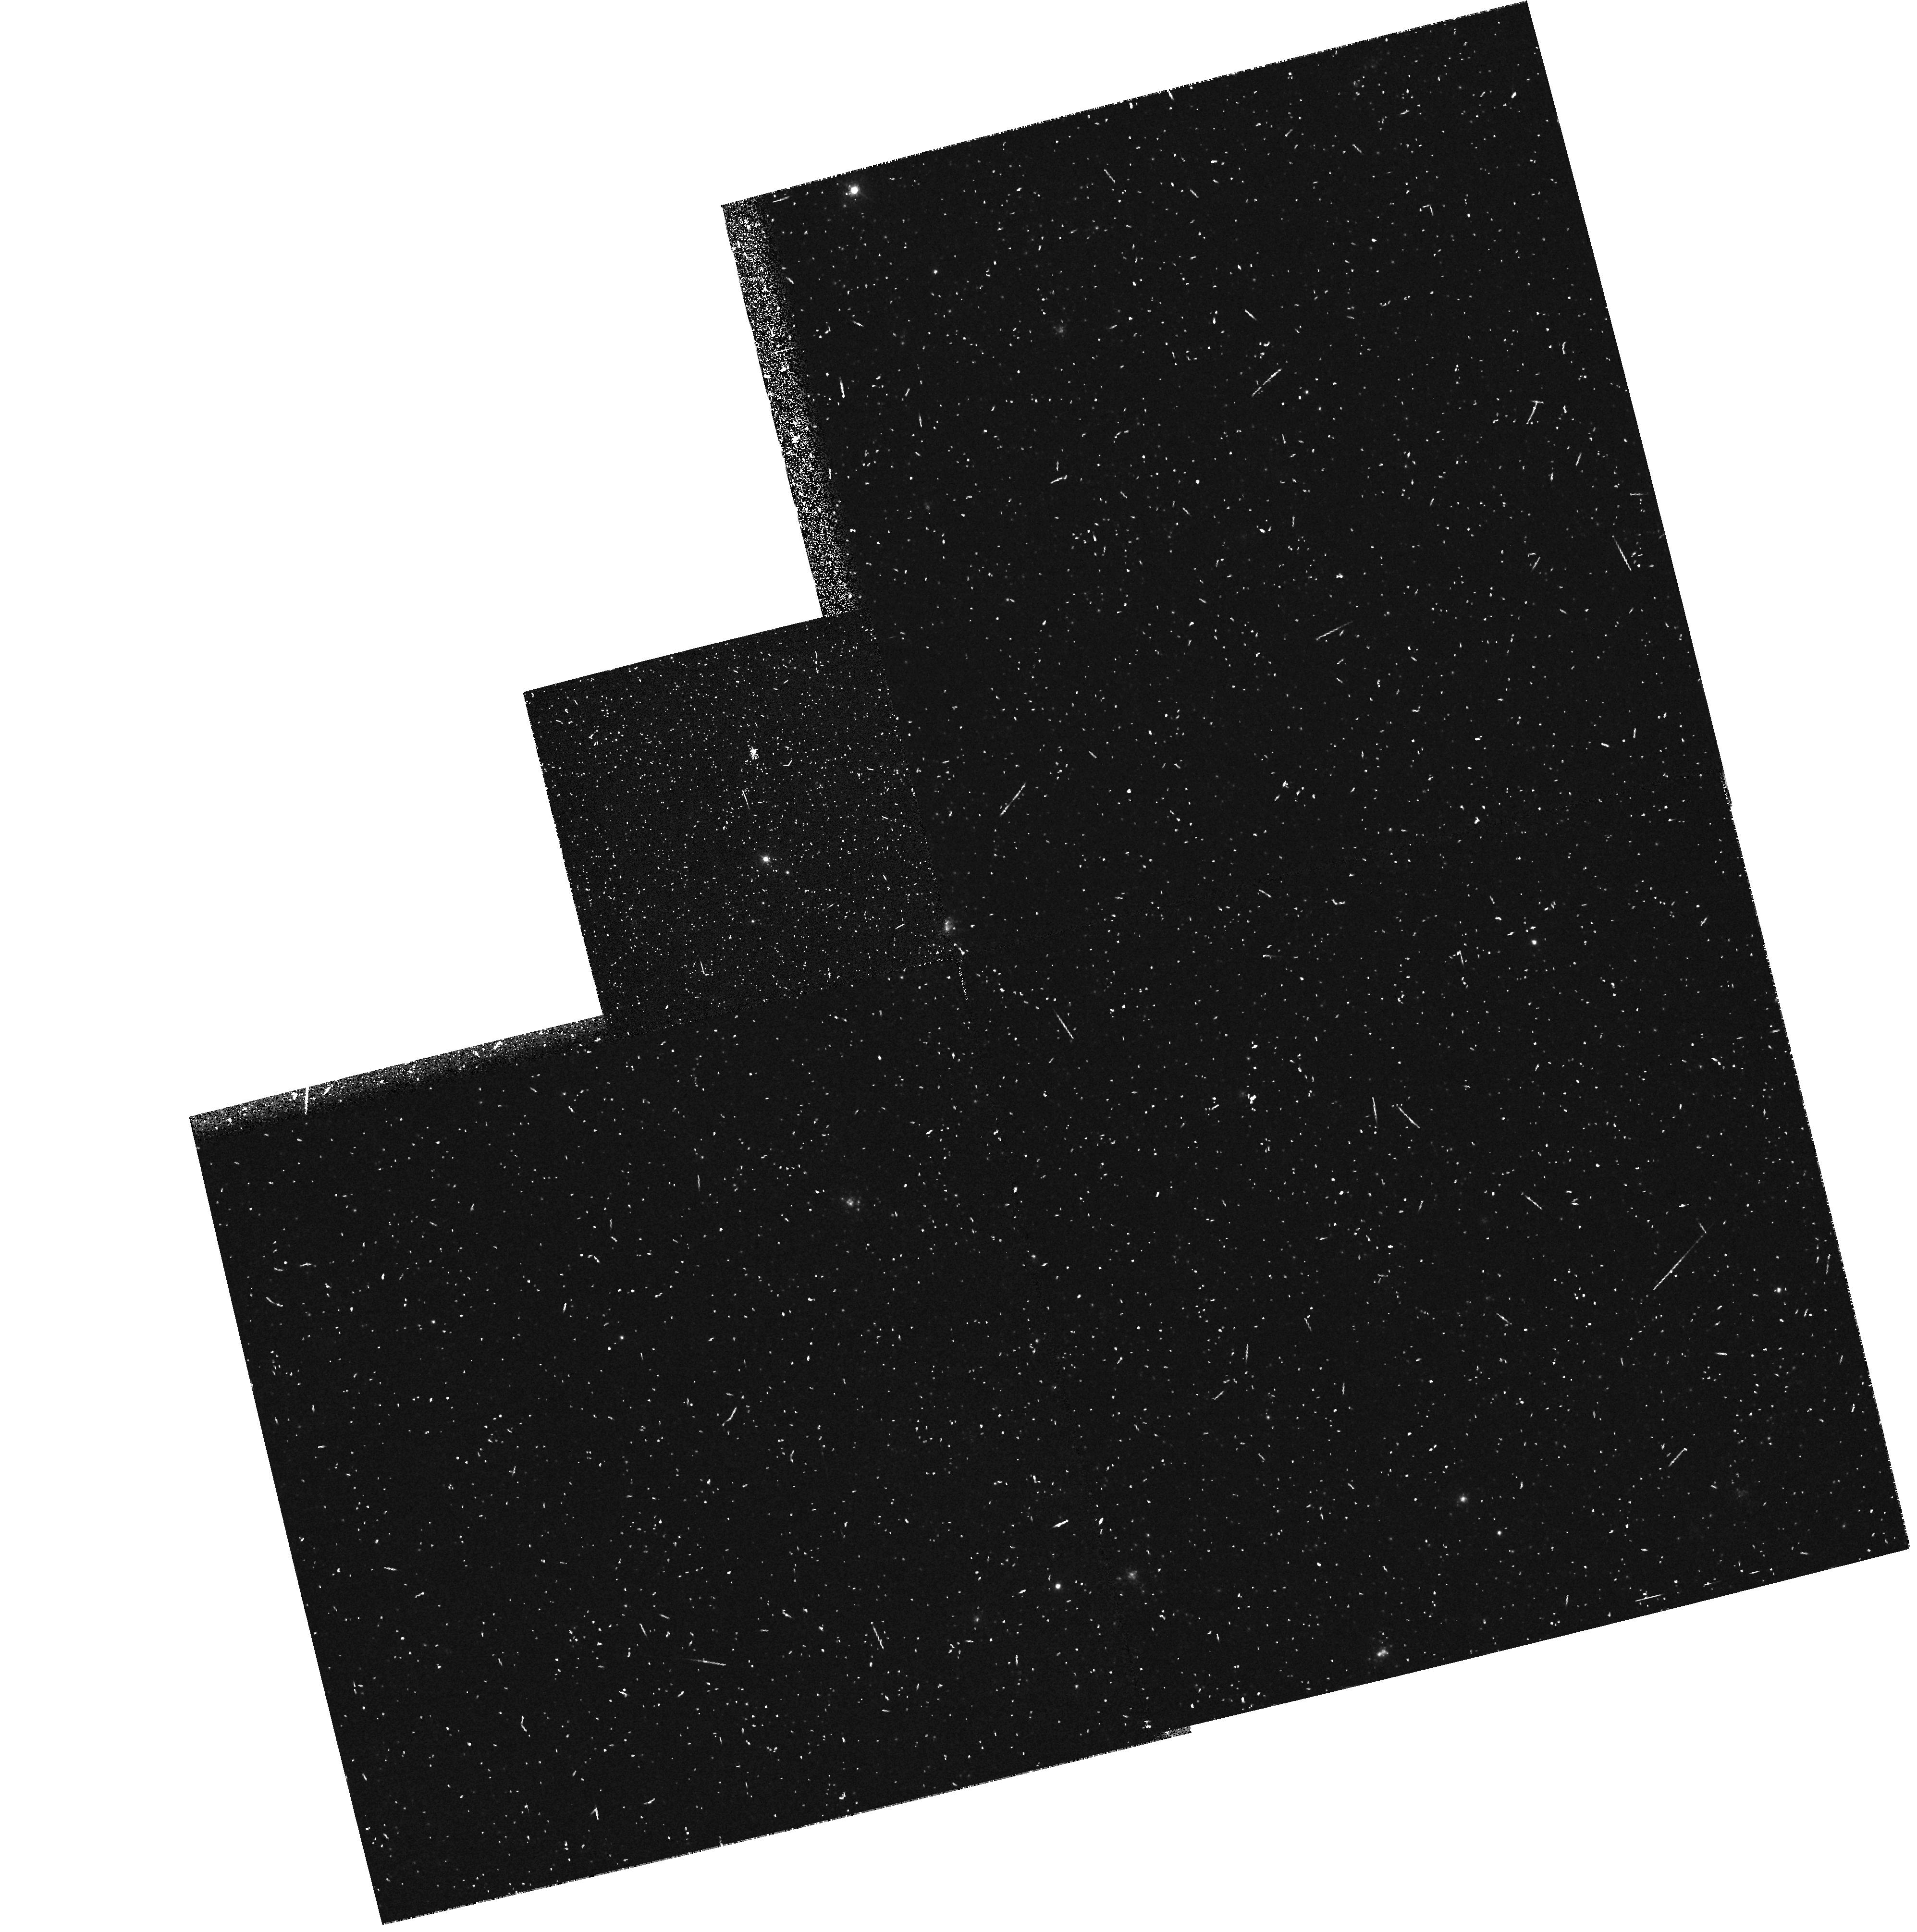
Target: M31-OB78-WR2-FIELD
Instrument: WFPC2/PC
Filter: F439W
Exposure: 10 min
Observation ID: hst_6038_07_wfpc2_pc_f439w_u2ye07

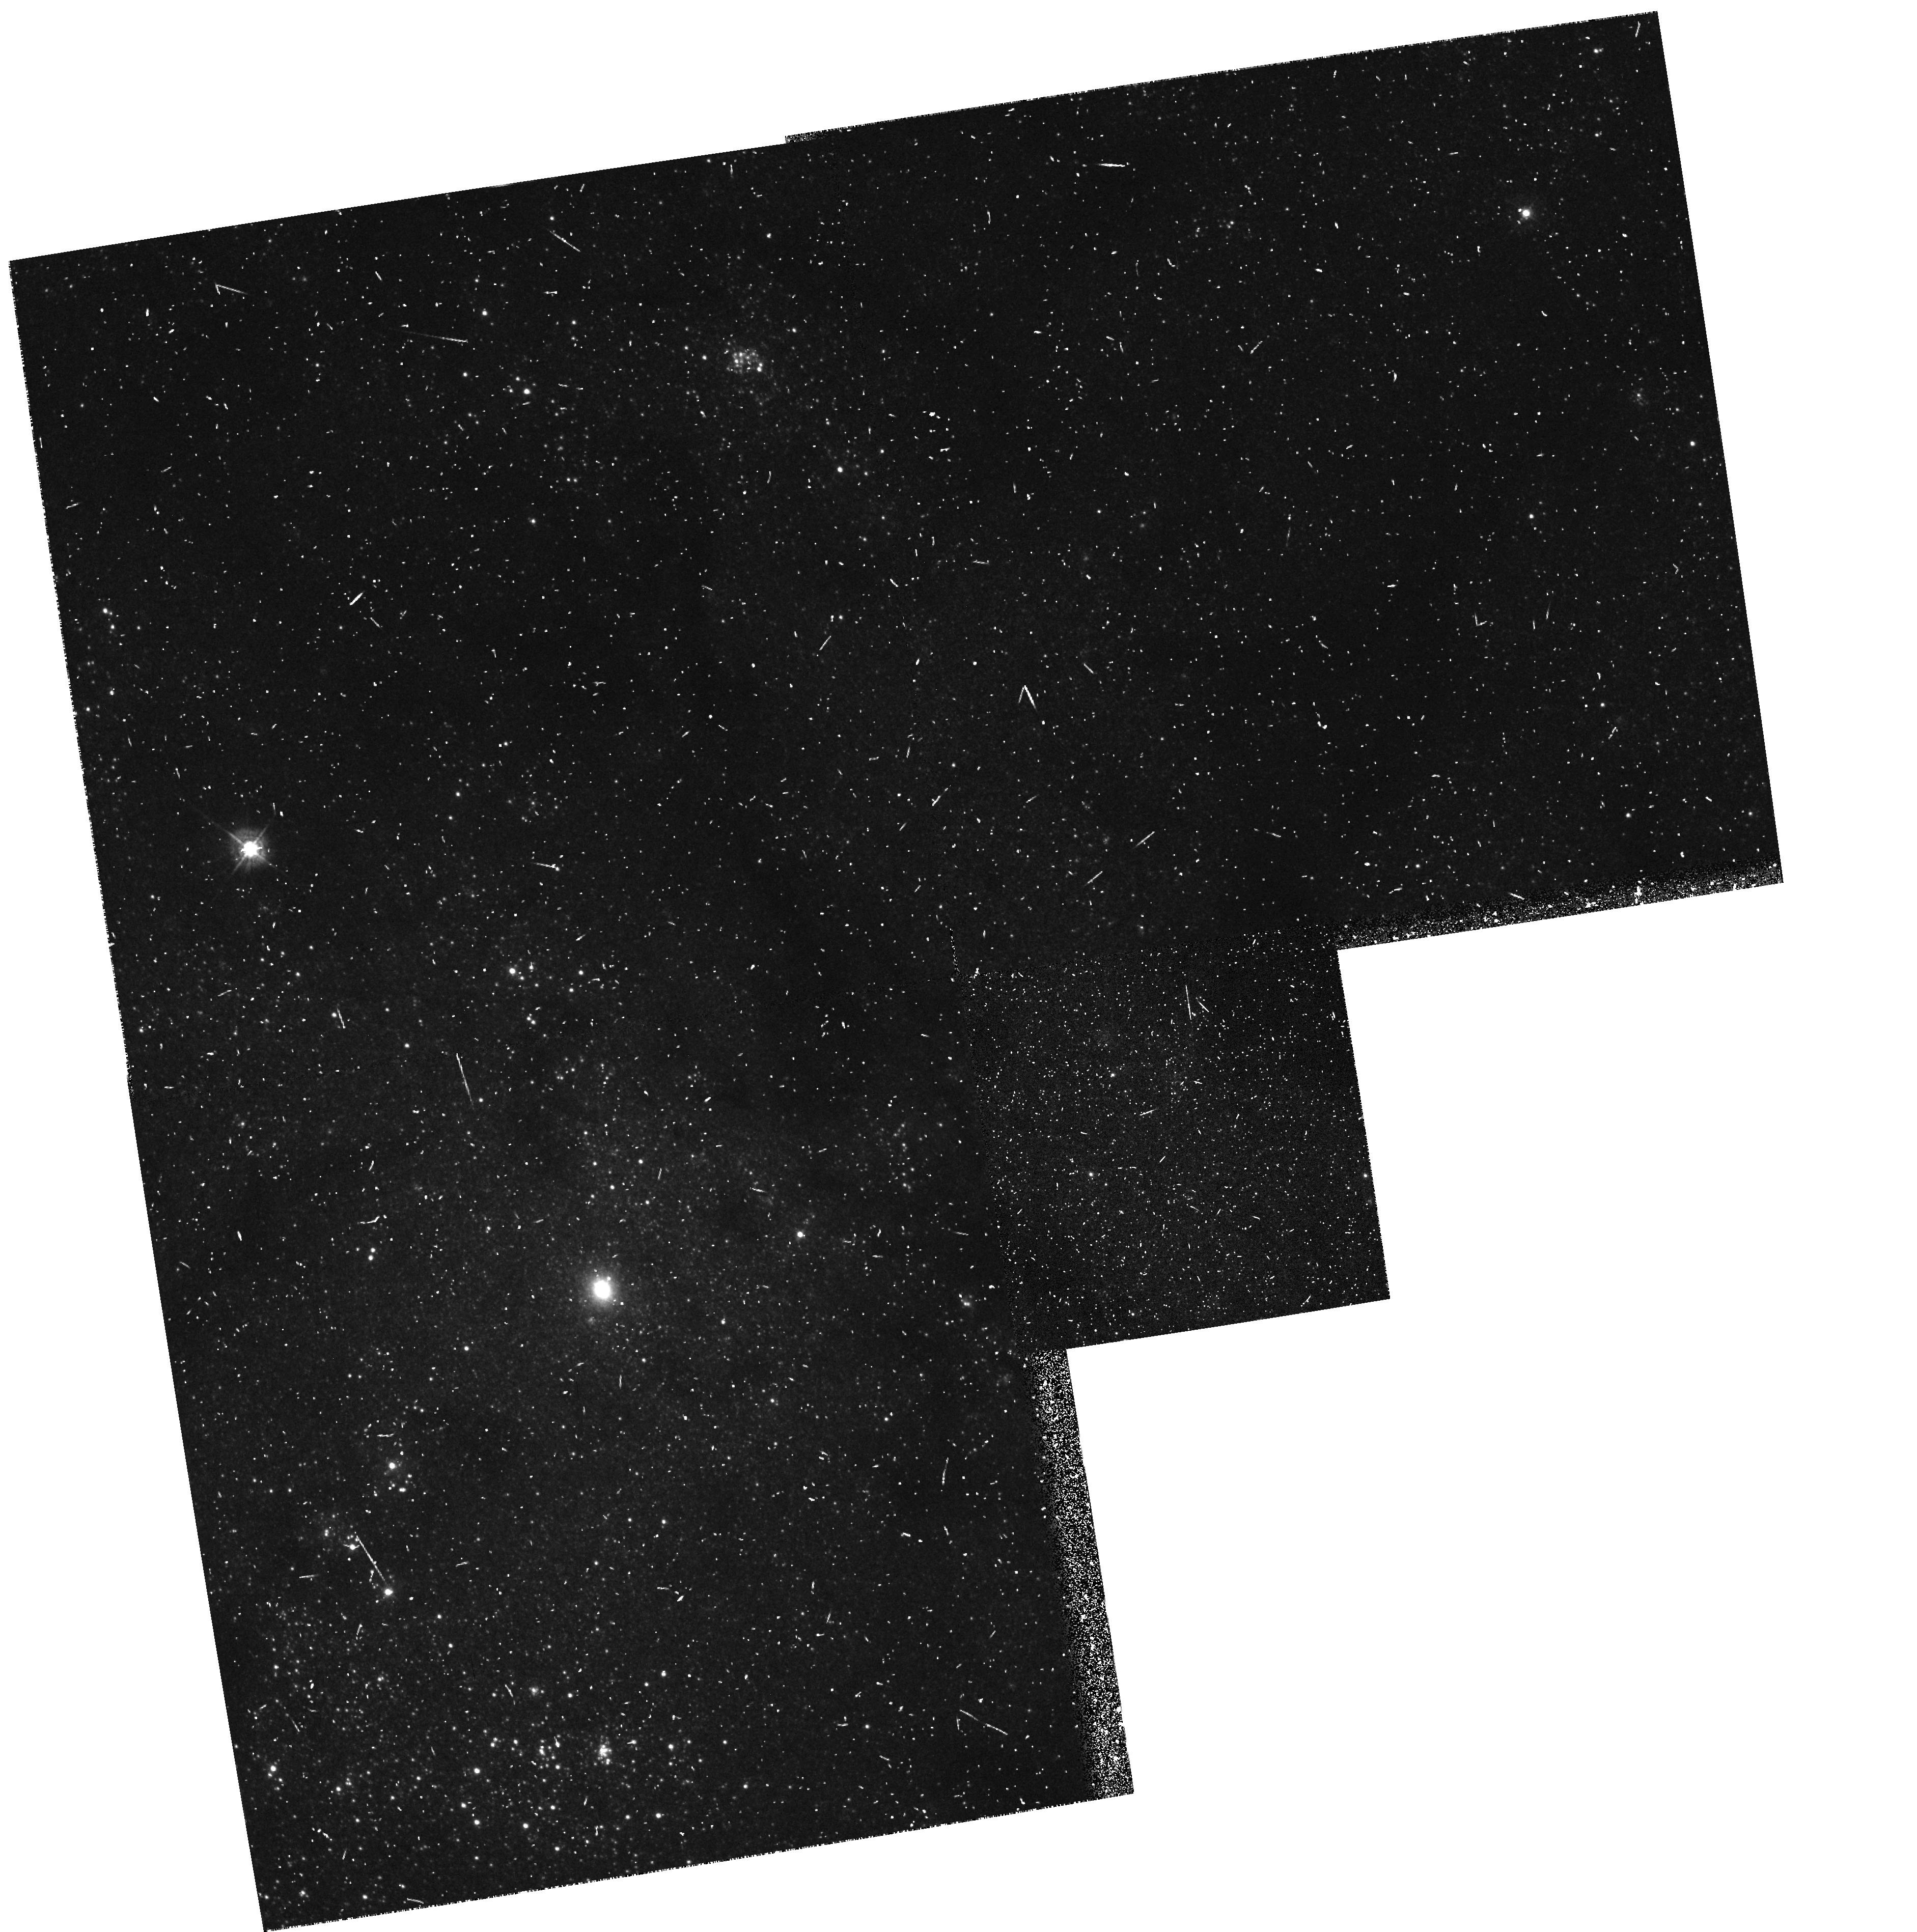
Target: M33-OB10-3-FIELD
Instrument: WFPC2/PC
Filter: F439W
Exposure: 10 min
Observation ID: hst_6038_02_wfpc2_pc_f439w_u2ye02

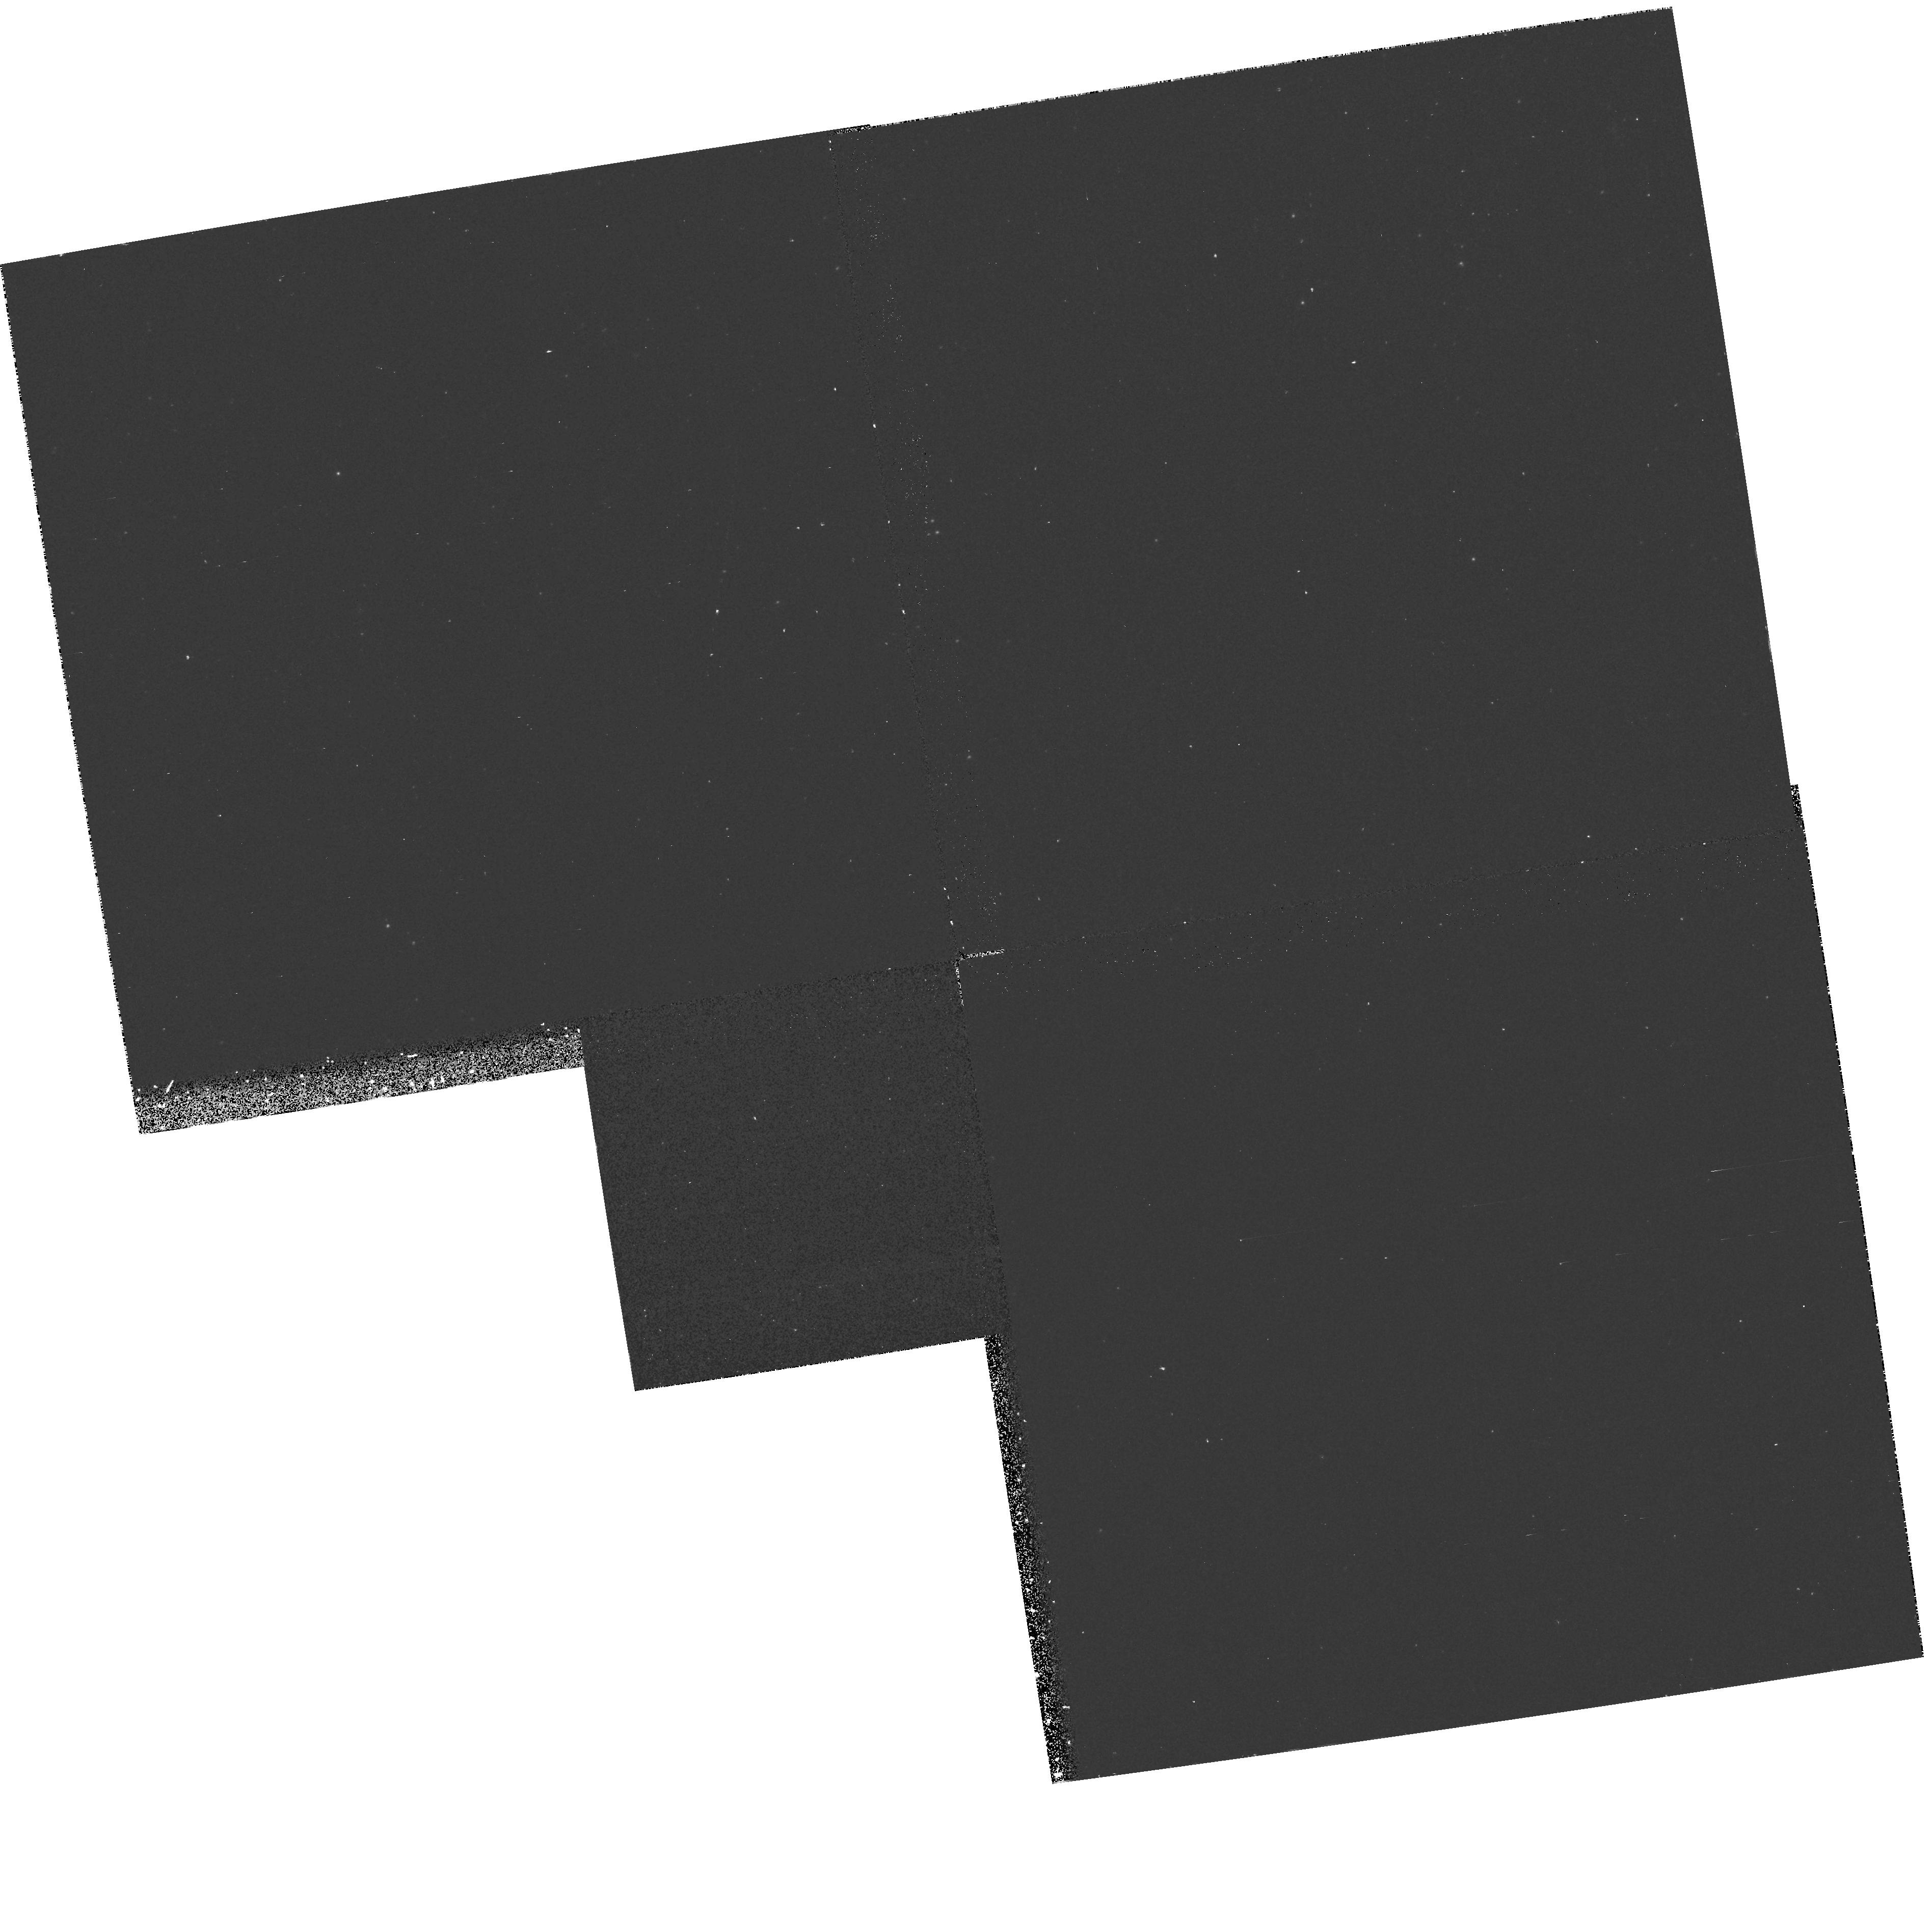
Target: M33-OB88-7-FIELD
Instrument: WFPC2/PC
Filter: F170W
Exposure: 30 min
Observation ID: hst_6038_01_wfpc2_pc_f170w_u2ye01

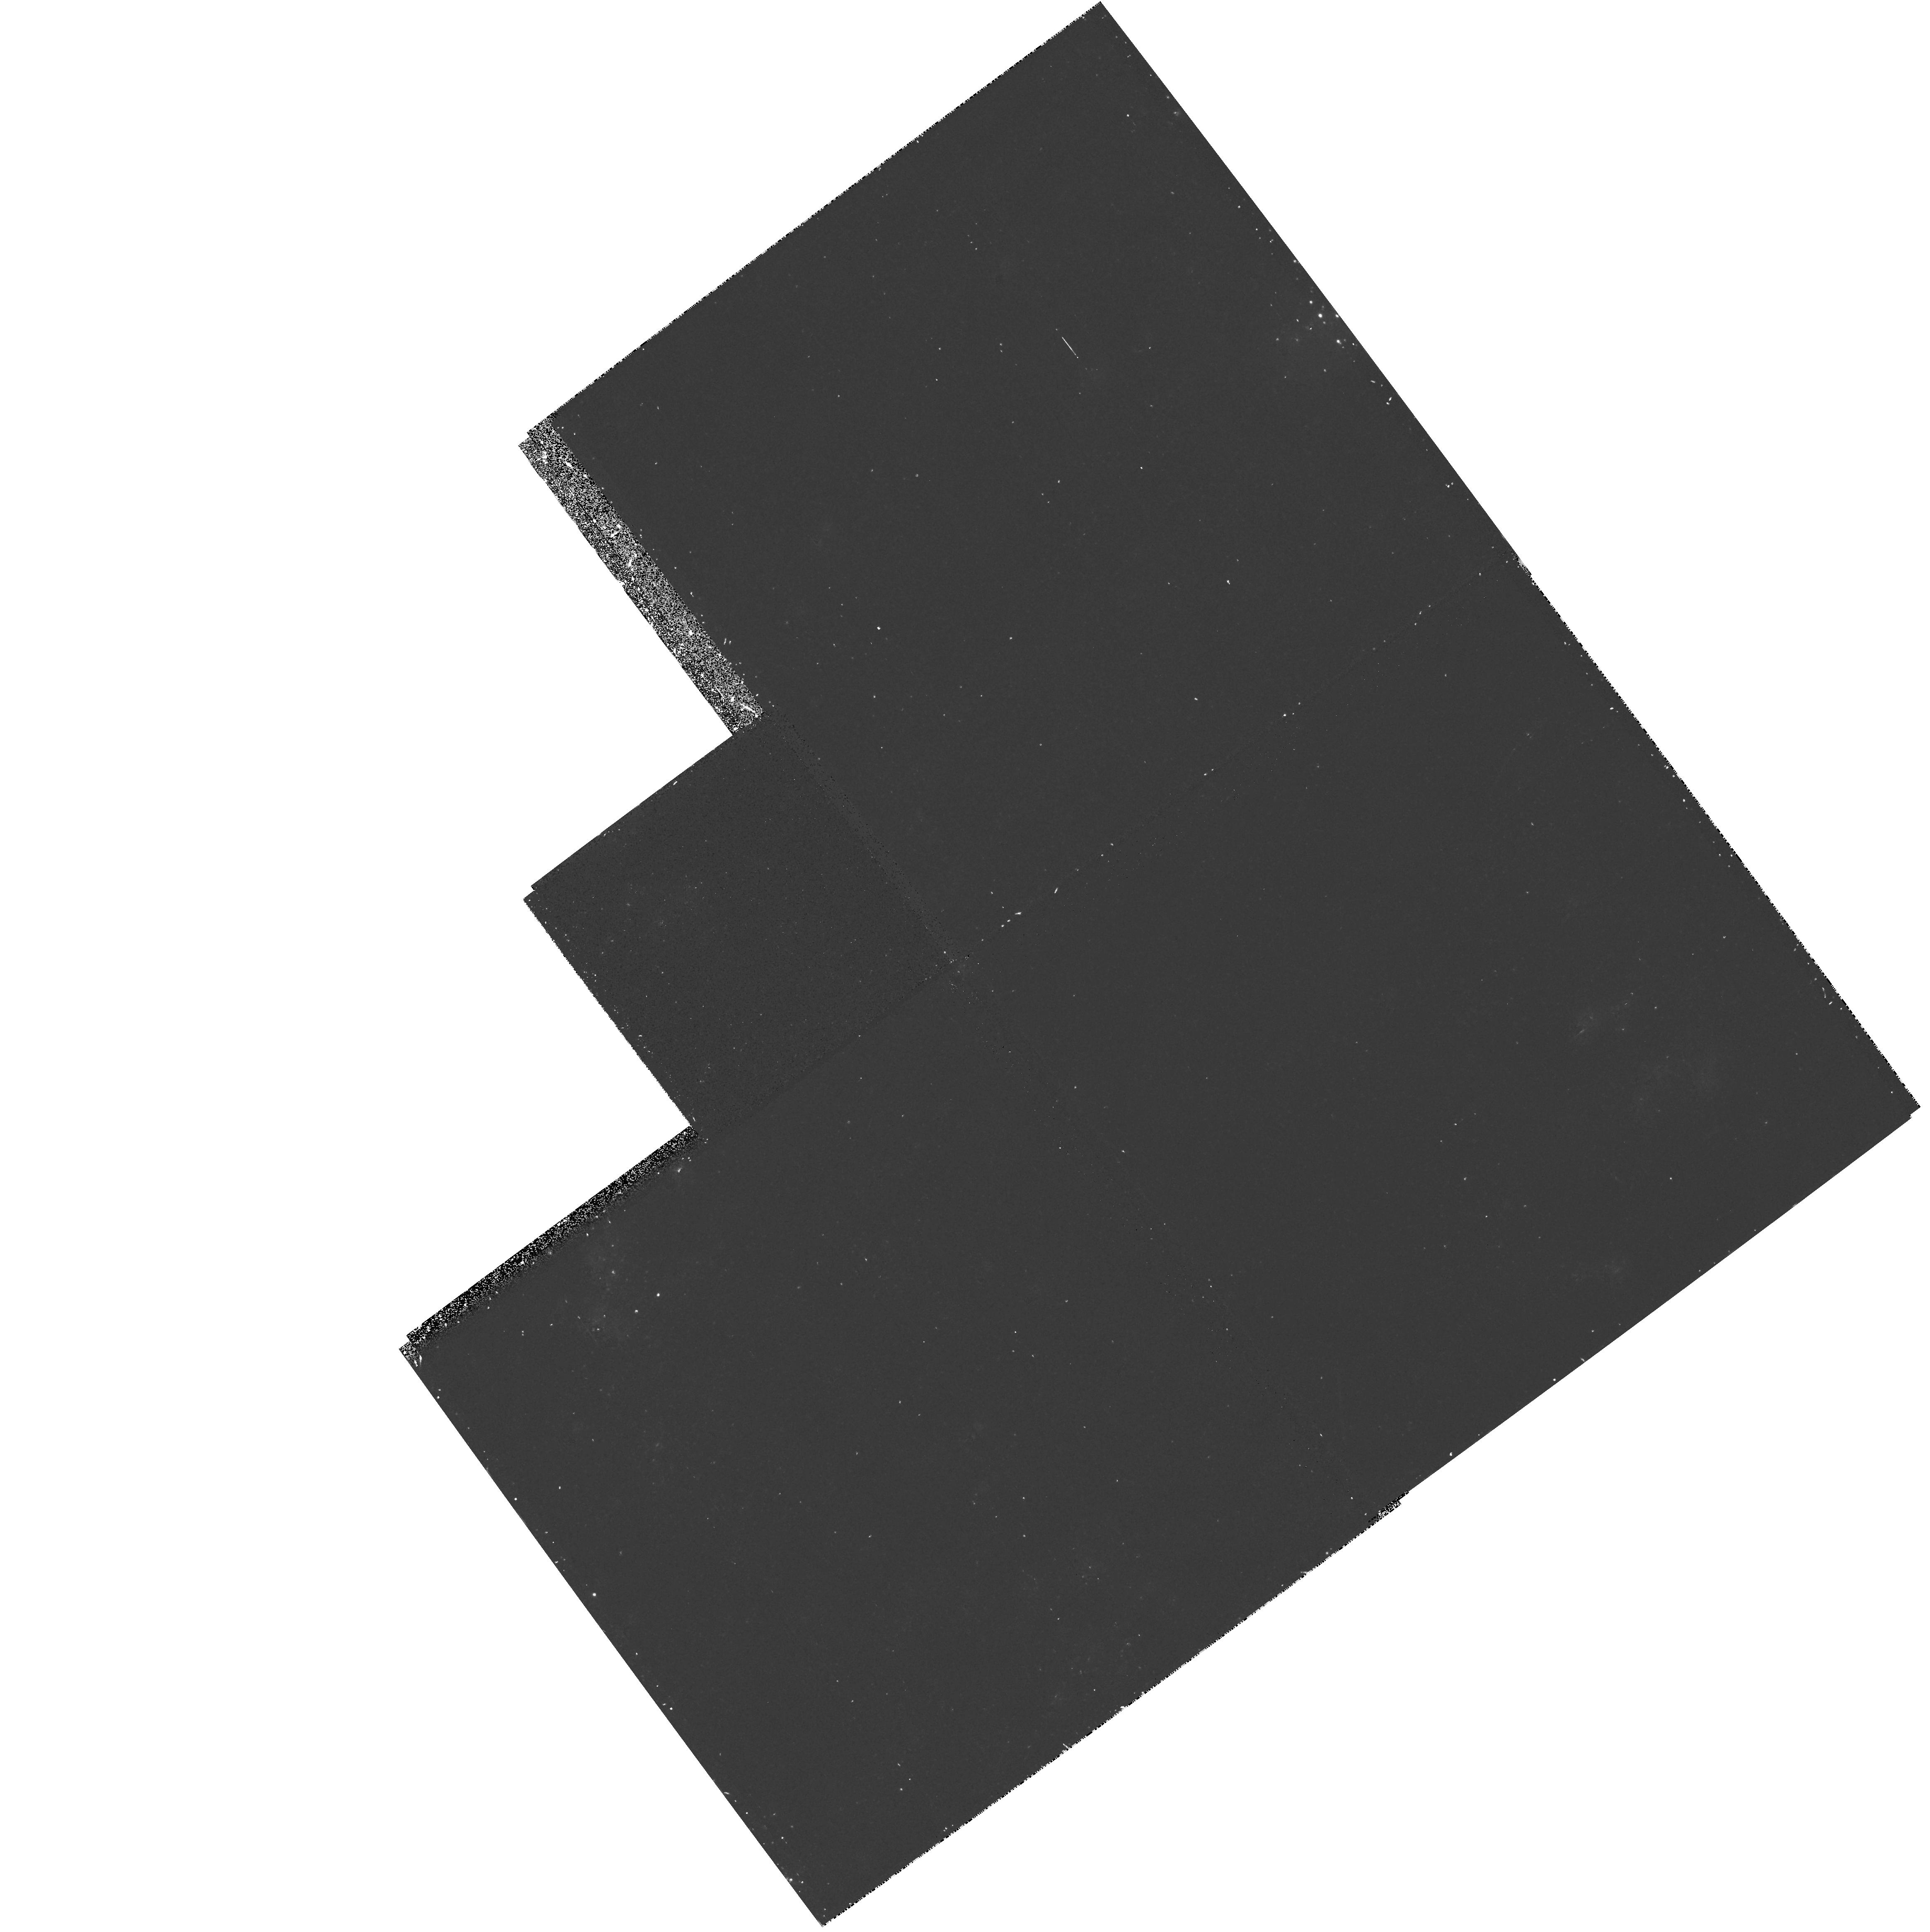
Target: M33-FUV350-FIELD
Instrument: WFPC2/PC
Filter: F336W
Exposure: 30 min
Observation ID: hst_6038_05_wfpc2_pc_f336w_u2ye05

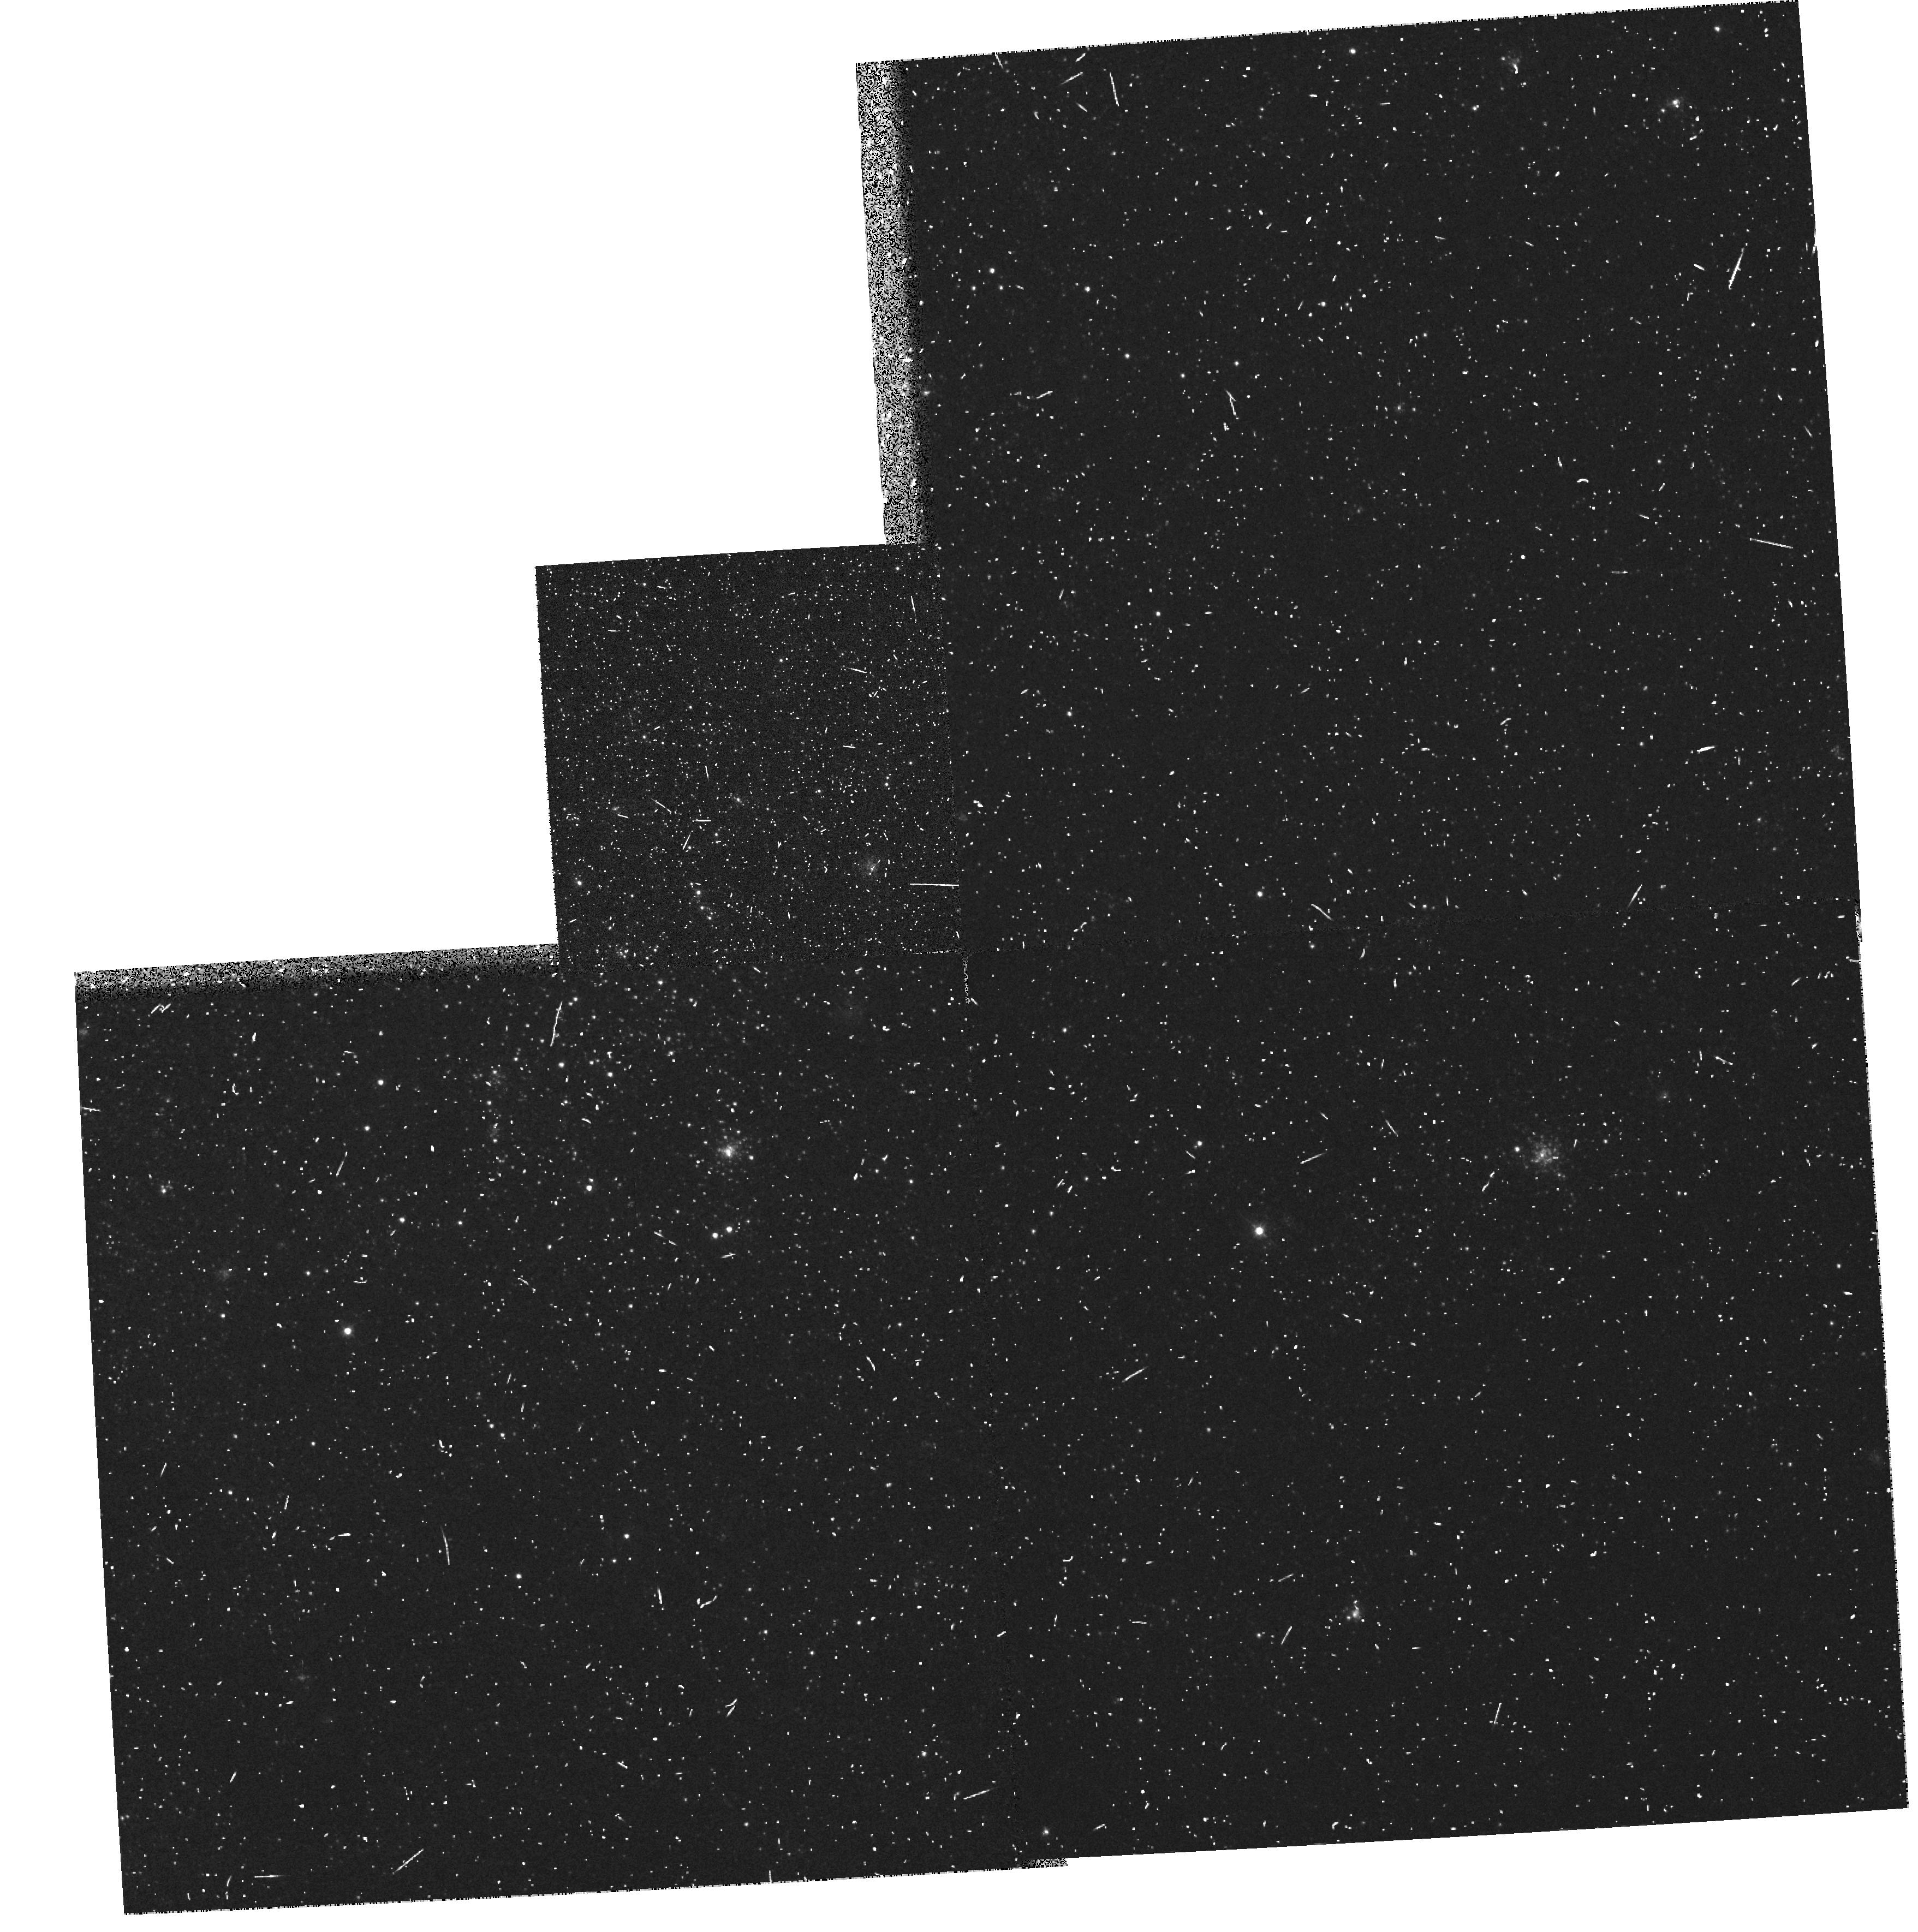
Target: M33-AM6-FIELD
Instrument: WFPC2/PC
Filter: F439W
Exposure: 10 min
Observation ID: hst_6038_03_wfpc2_pc_f439w_u2ye03

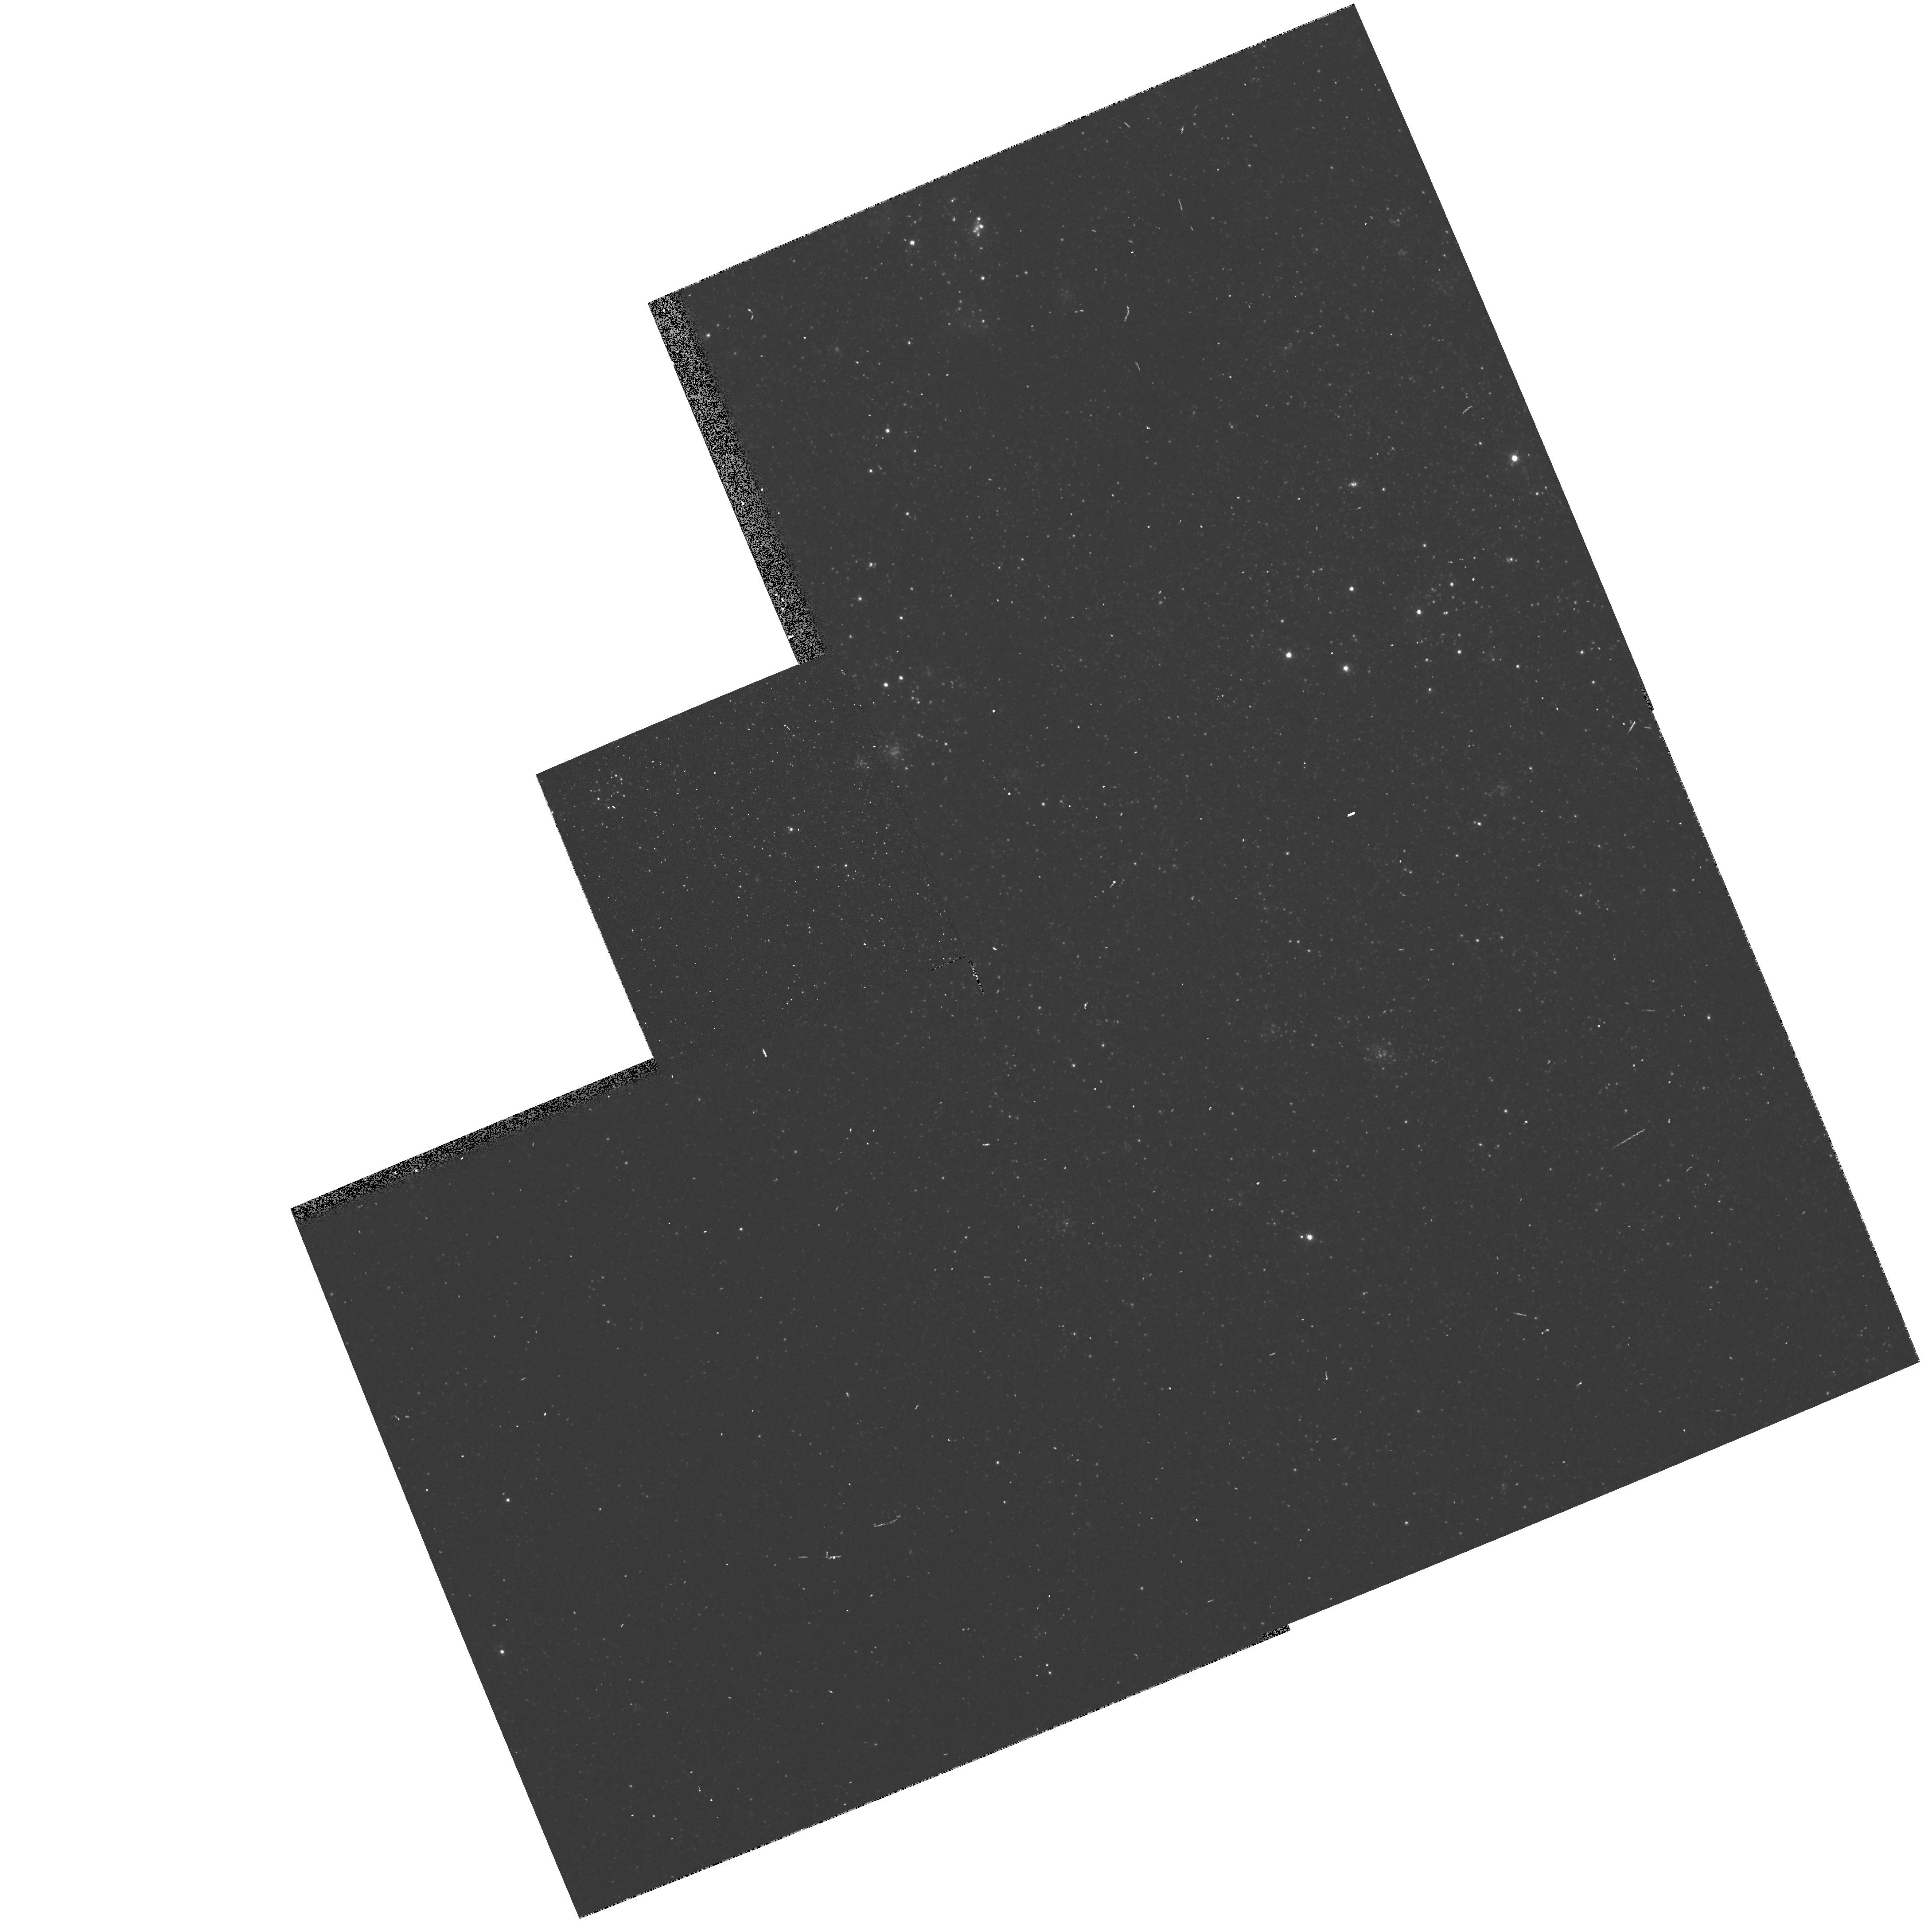
Target: M33-FUV444-FIELD
Instrument: WFPC2/PC
Filter: F555W
Exposure: 3 min
Observation ID: hst_6038_04_wfpc2_pc_f555w_u2ye04

WINDS OF MASSIVE STARS IN NEARBY GALAXIES THE WR STARS (PI: Bianchi, Luciana C.)

In cycle 1 and cycle 4 we obtained the first FOS spectra of individual early type stars in M31, and M33 respectively. Combined with ground based data, these were used to study stellar atmospheres and winds and compare wind velocities, mass loss rates, and abundances with similar galactic stars. We used both the SEI method, and non-LTE model atmospheres to analyse the data, and made direct comparison with spectra and models of galactic stars. Detailed study of hot star population in galaxies outside the Milky Way provides a very important test to theories of stellar winds, star formation and evolution. This work extends the comparison beyond the Magellanic Clouds, to M31 and M33, which are more similar in structure, mass and chemical composition to the Milky Way. The work should sample different environments and galactocentric distances, to check for metallicity gradient, and different spectral types. Our sample to date still has less than 10 stars, mostly O9 to B2 supergiants. Our on-going ground-based program and analysis of the UIT images, provided excellent new targets: earlier O types, a main sequence O, a LBV star and new Wolf Rayet stars. For all the new targets we have complementary blue optical spectra for accurate spectral type determination, and accurate photometry to assure successful target acquisition.